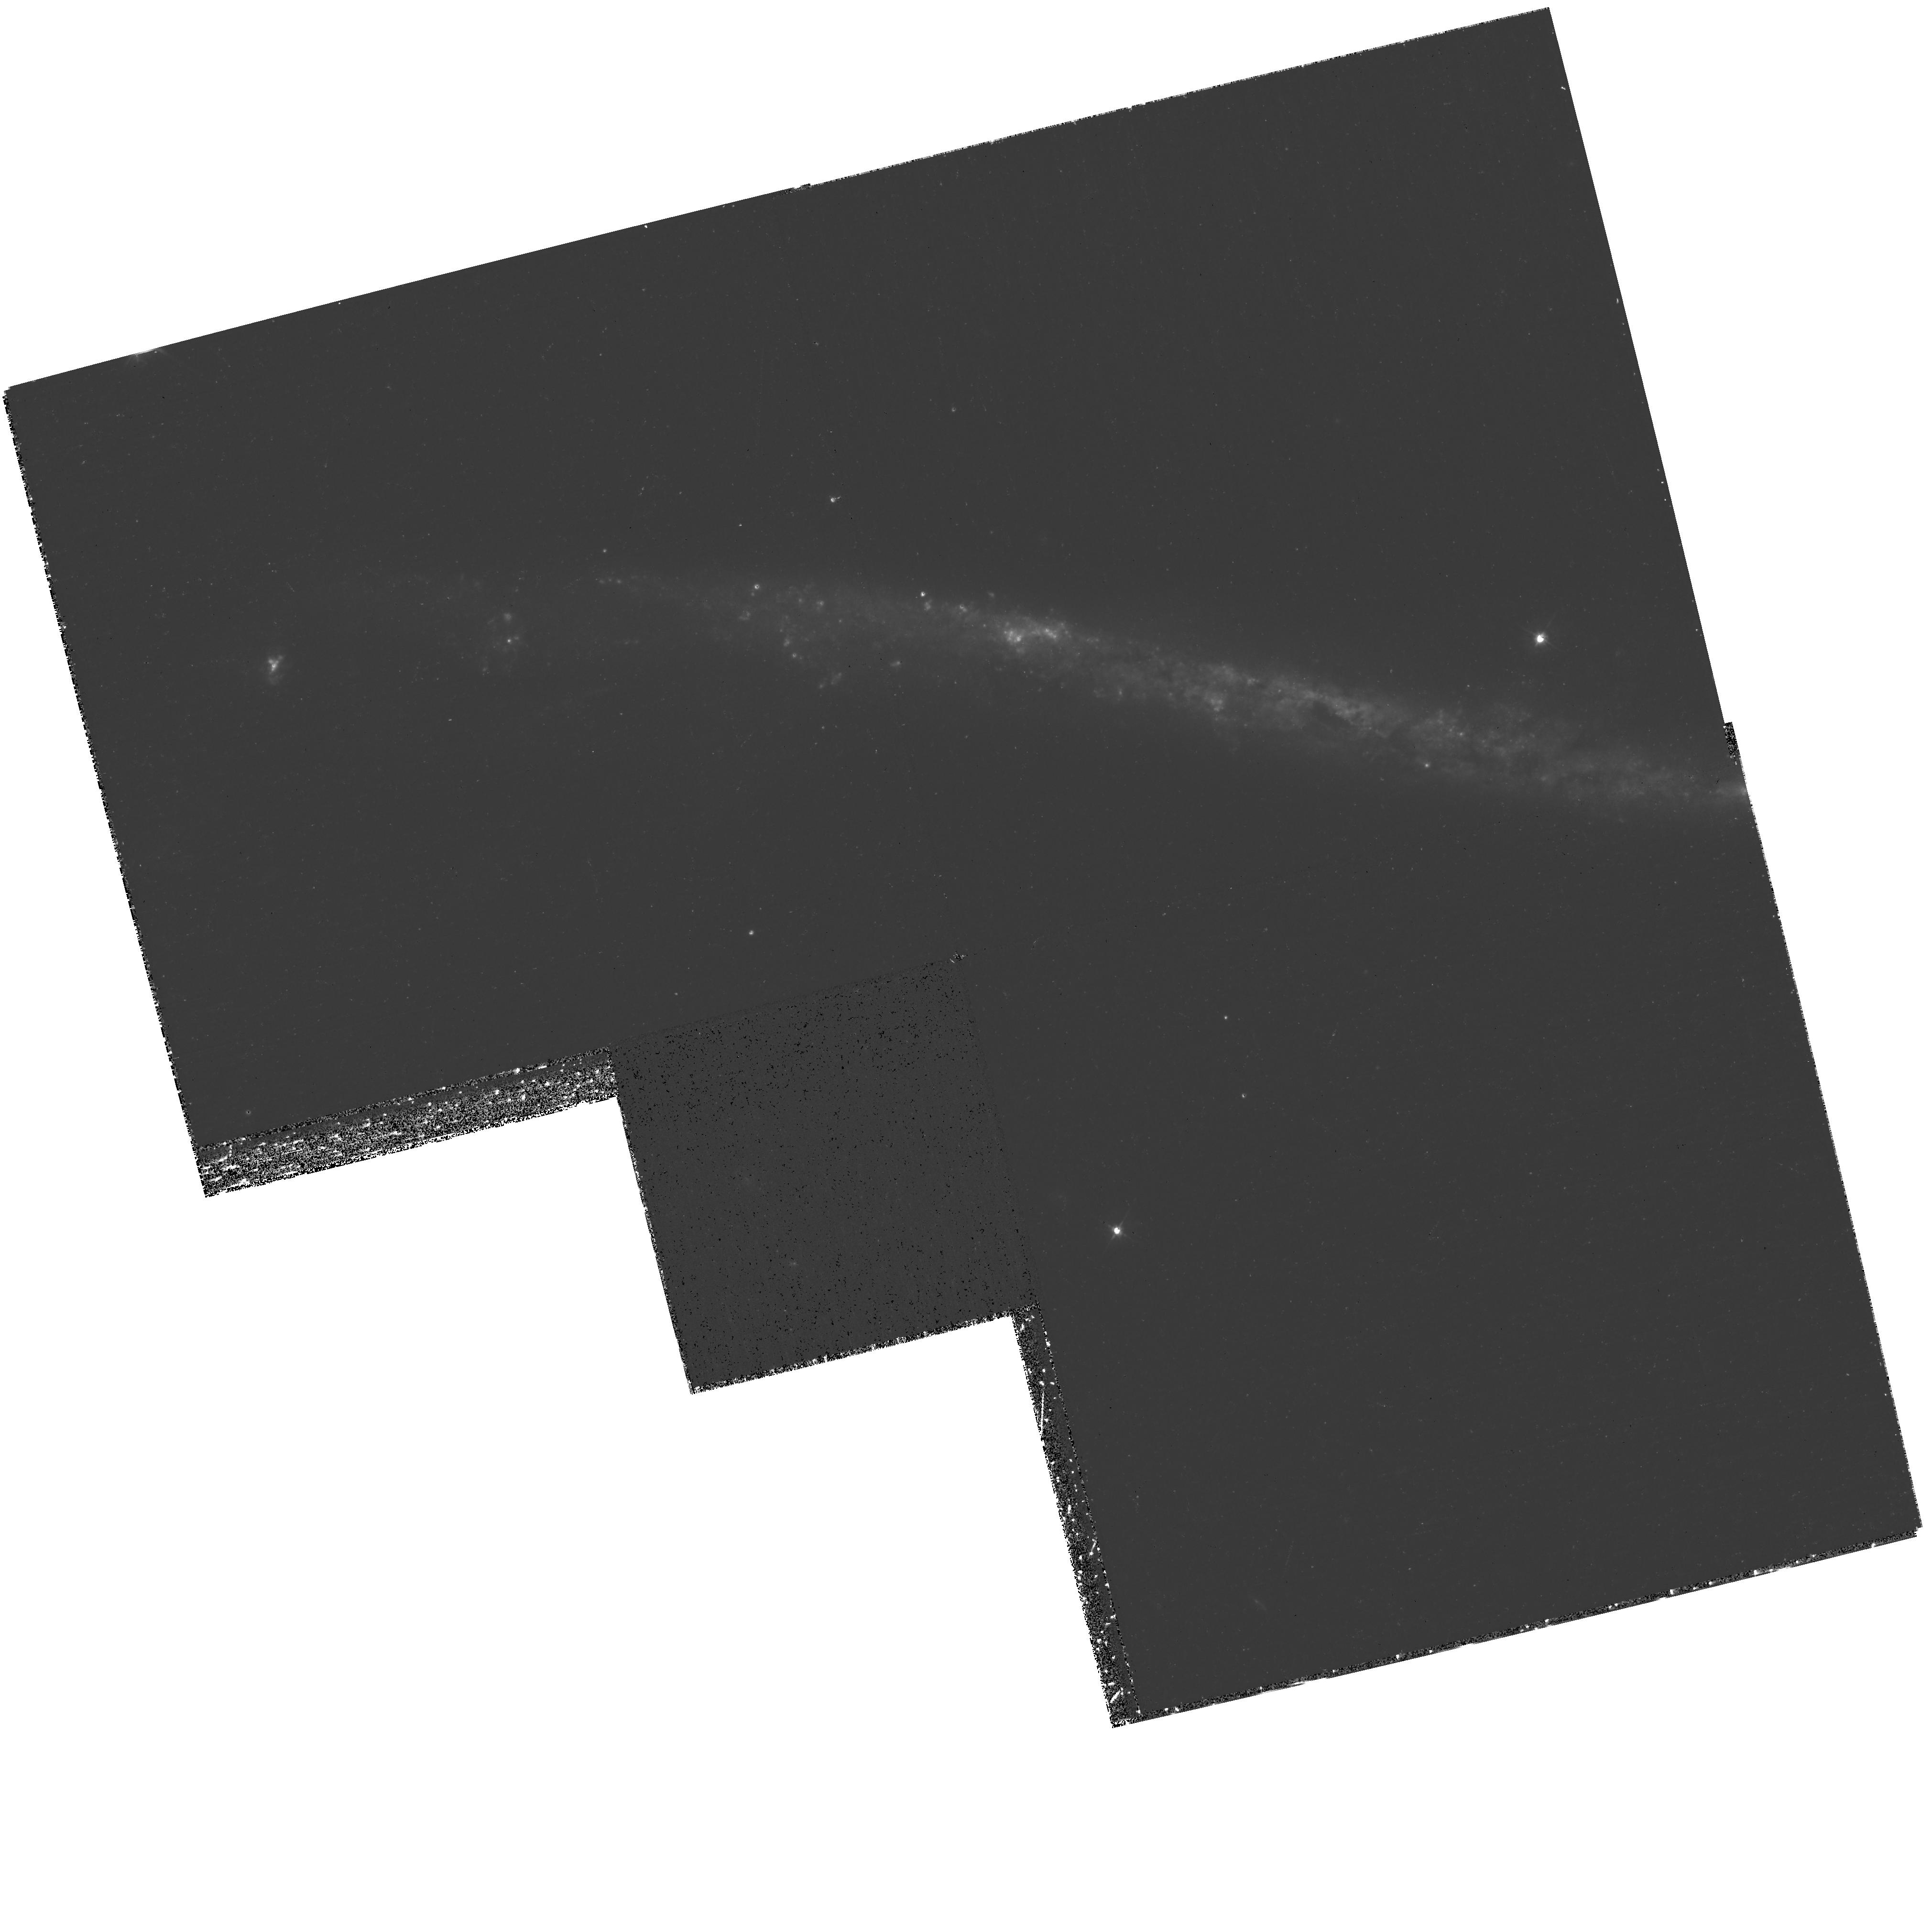
Target: UGC-03697
Instrument: WFPC2/PC
Filter: F450W
Exposure: 37 min
Observation ID: hst_11989_01_wfpc2_pc_f450w_uba601

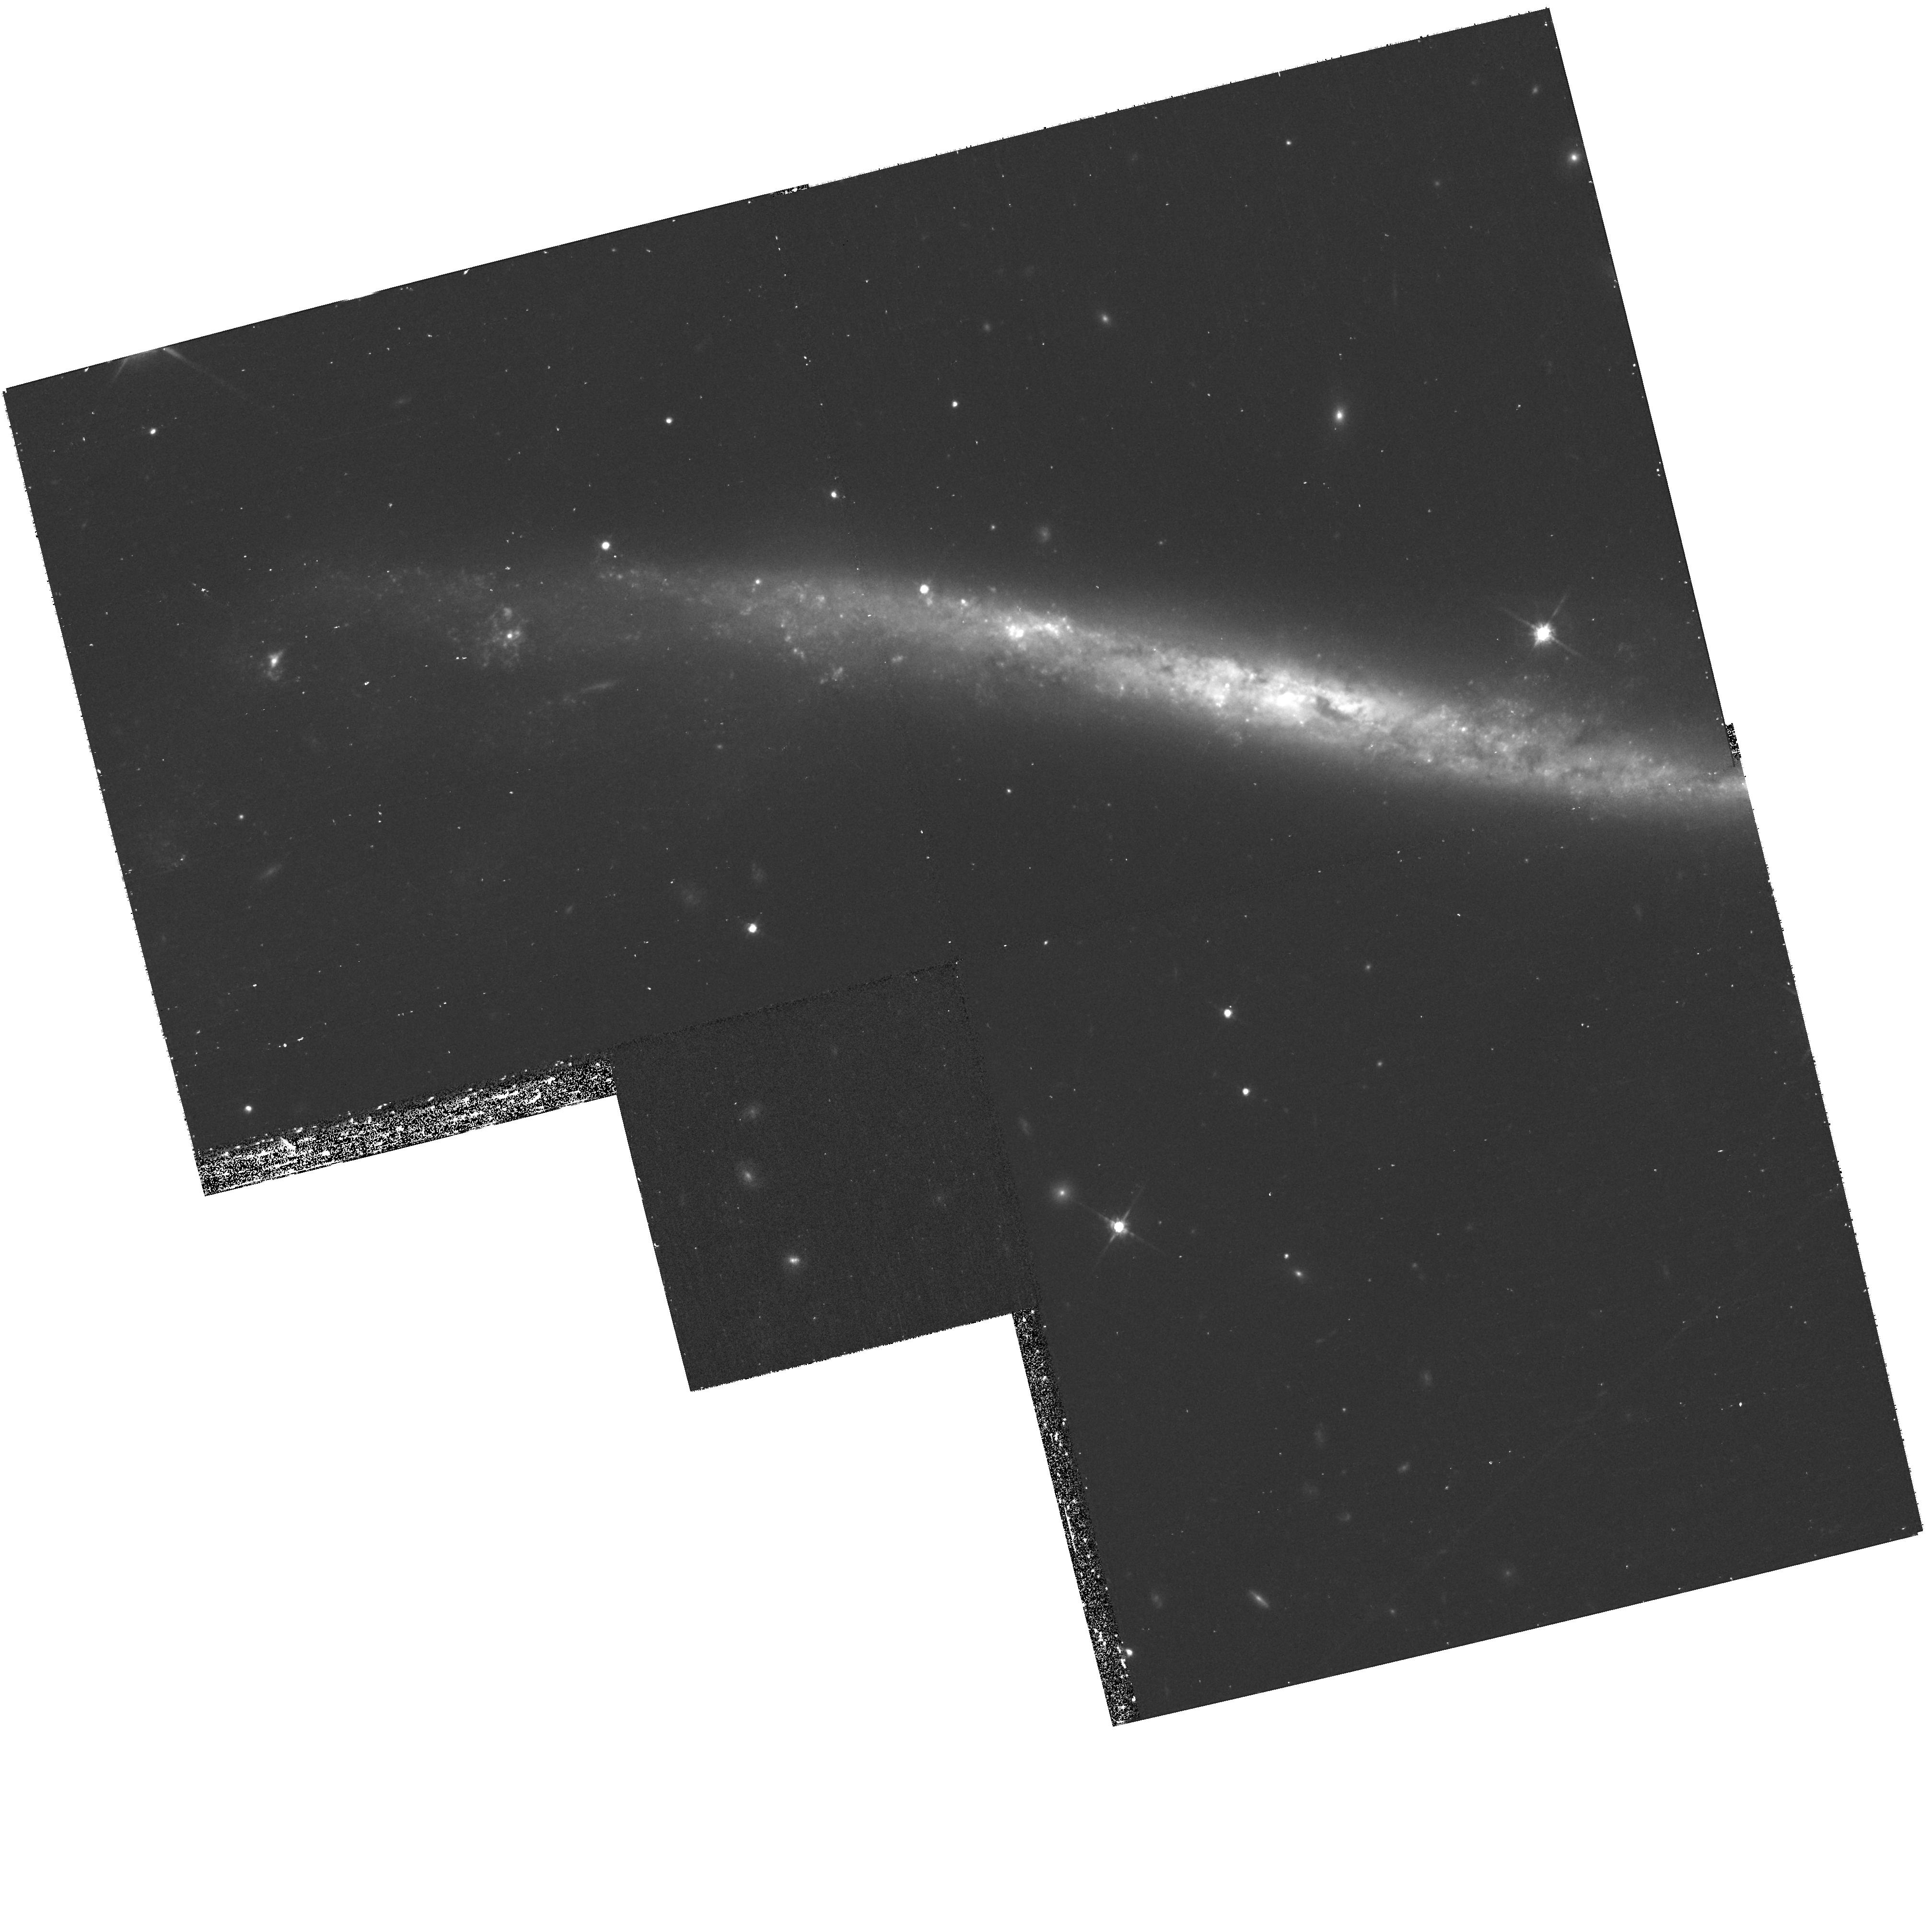
Target: UGC-03697
Instrument: WFPC2/PC
Filter: F814W
Exposure: 37 min
Observation ID: hst_11989_03_wfpc2_pc_f814w_uba603

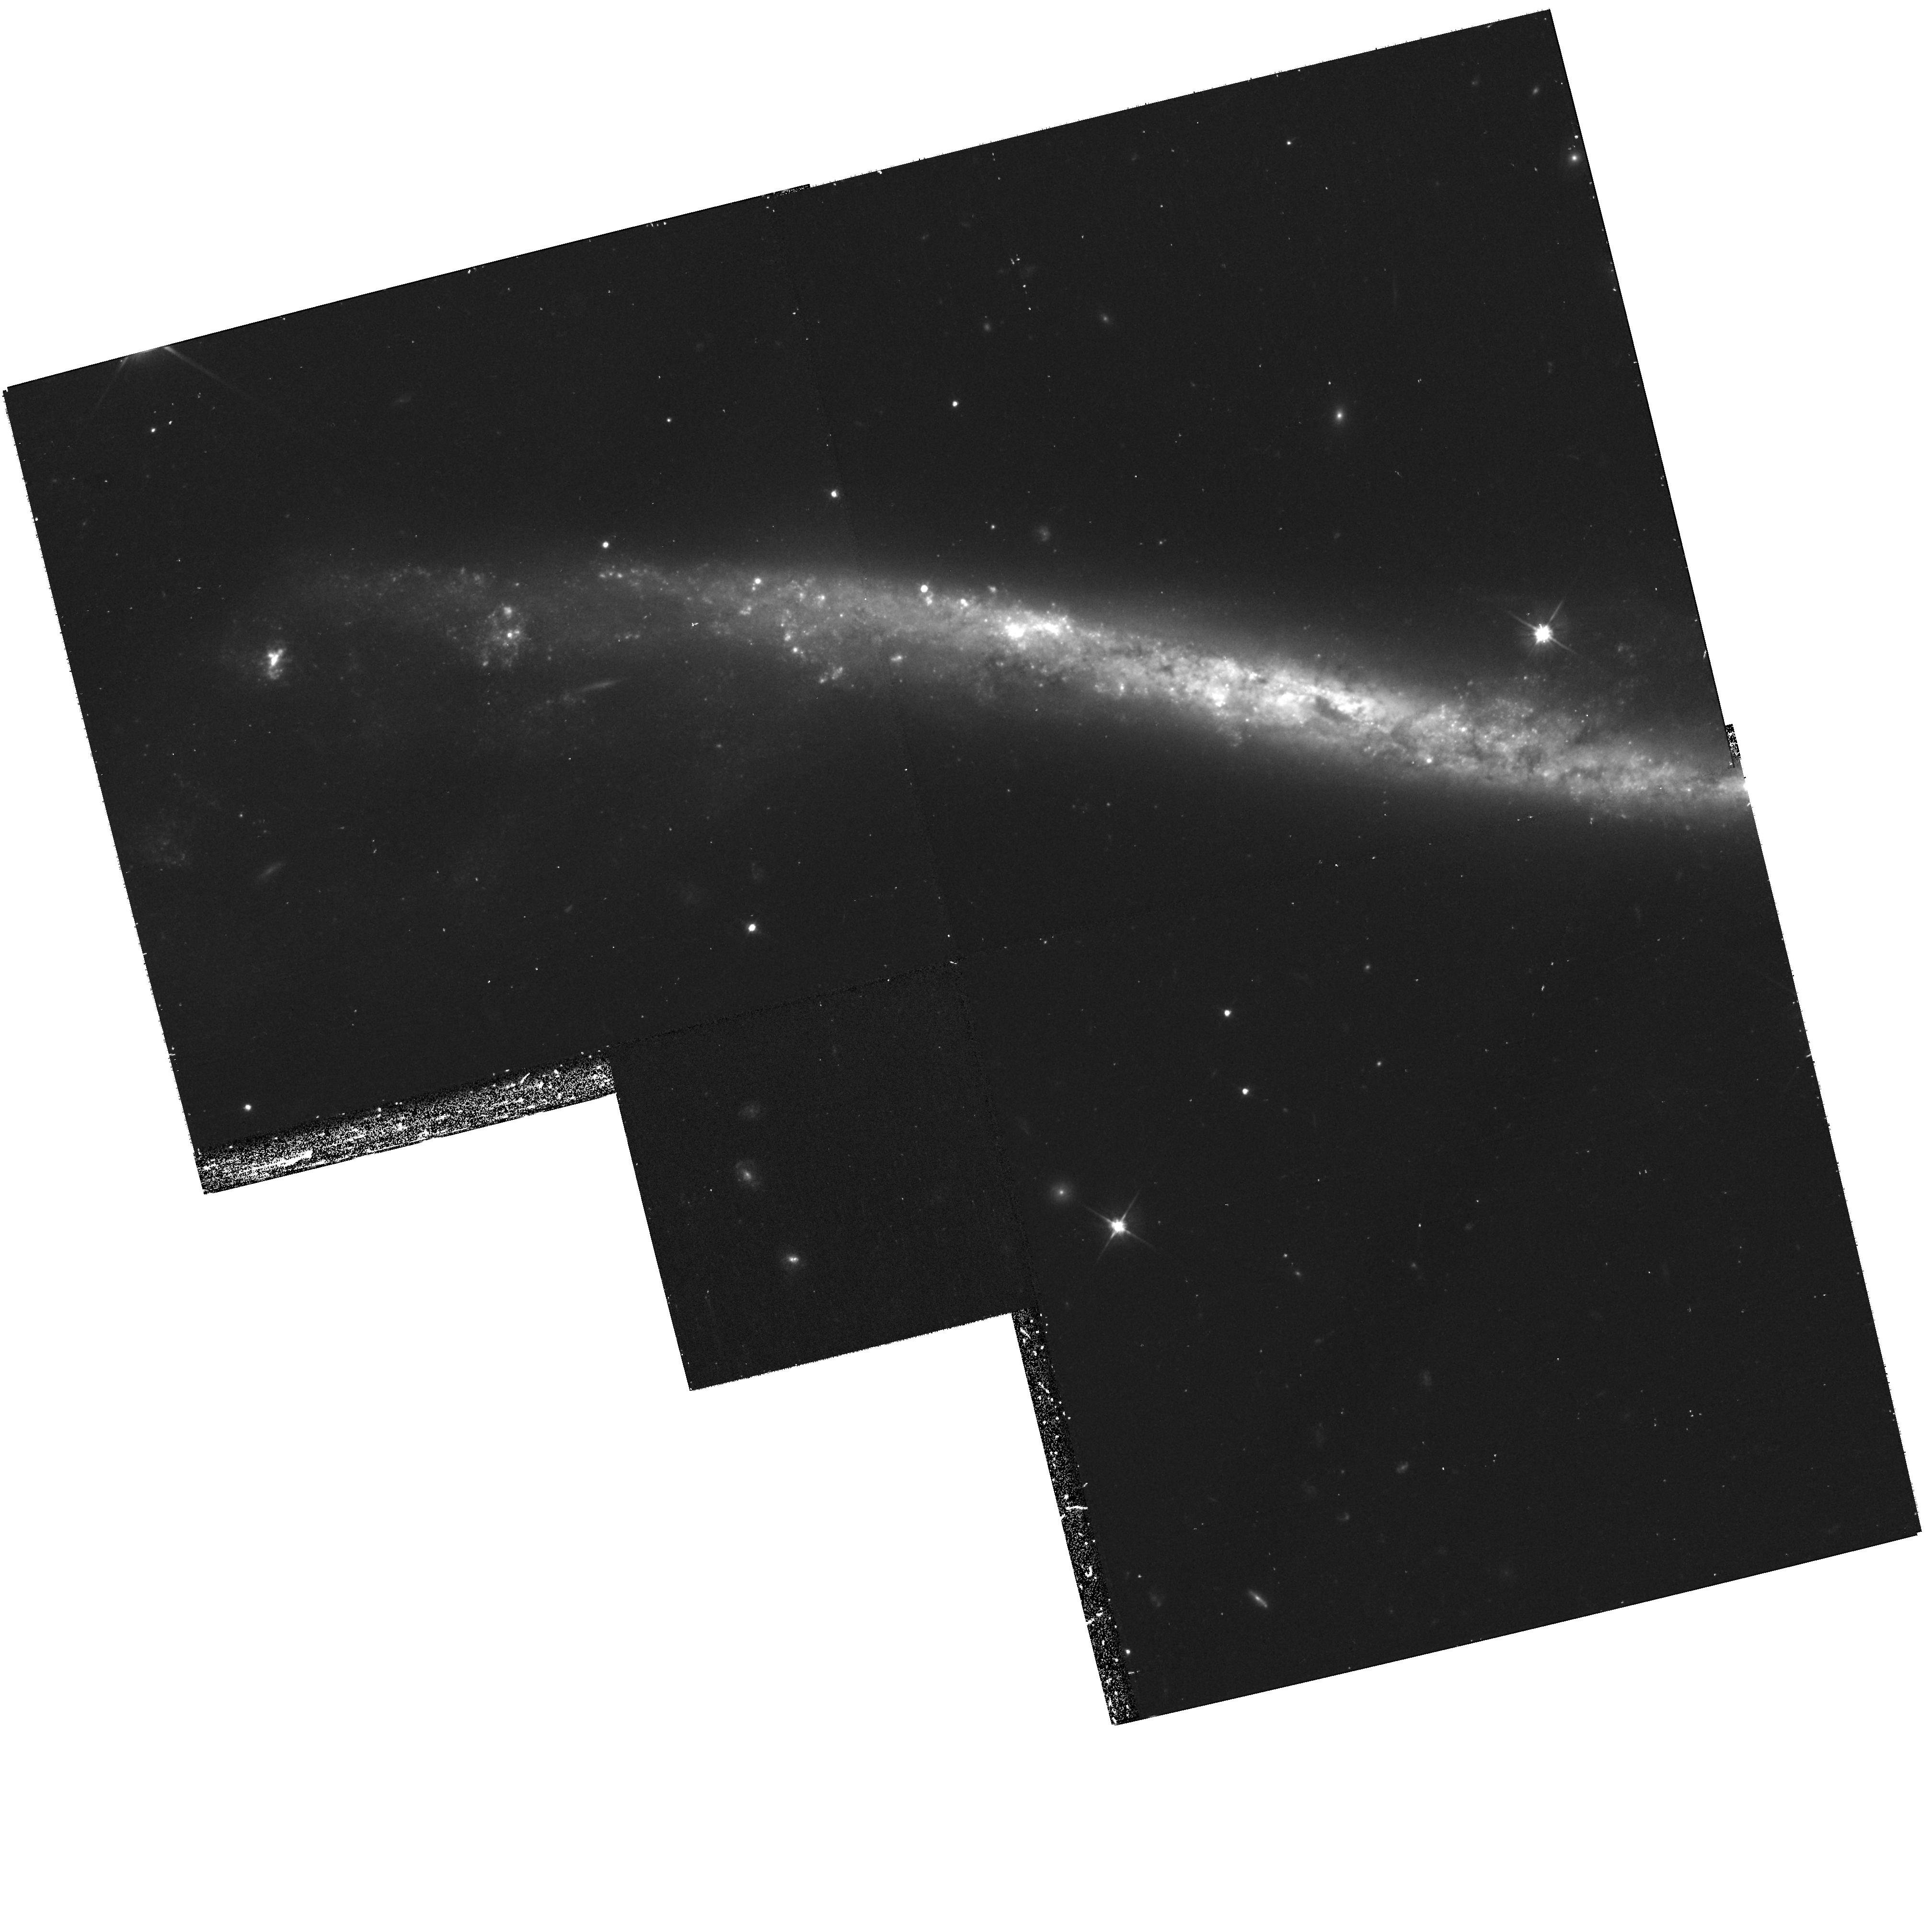
Target: UGC-03697
Instrument: WFPC2/PC
Filter: F606W
Exposure: 37 min
Observation ID: hst_11989_02_wfpc2_pc_f606w_uba602

The Integral Sign Galaxy (PI: Noll, Keith S.)

We will observe the unusual warped disk galaxy known as the Integral Sign Galaxy, UGC 3697, with a small two-position WFPC2 mosaic. Observations will be obtained in three broad band filters and the resulting image will be released on the 19th anniversary of the launch of the Hubble Space Telescope on ~April 24, 2009. Multidrizzled mosaics will be made available through the archive.